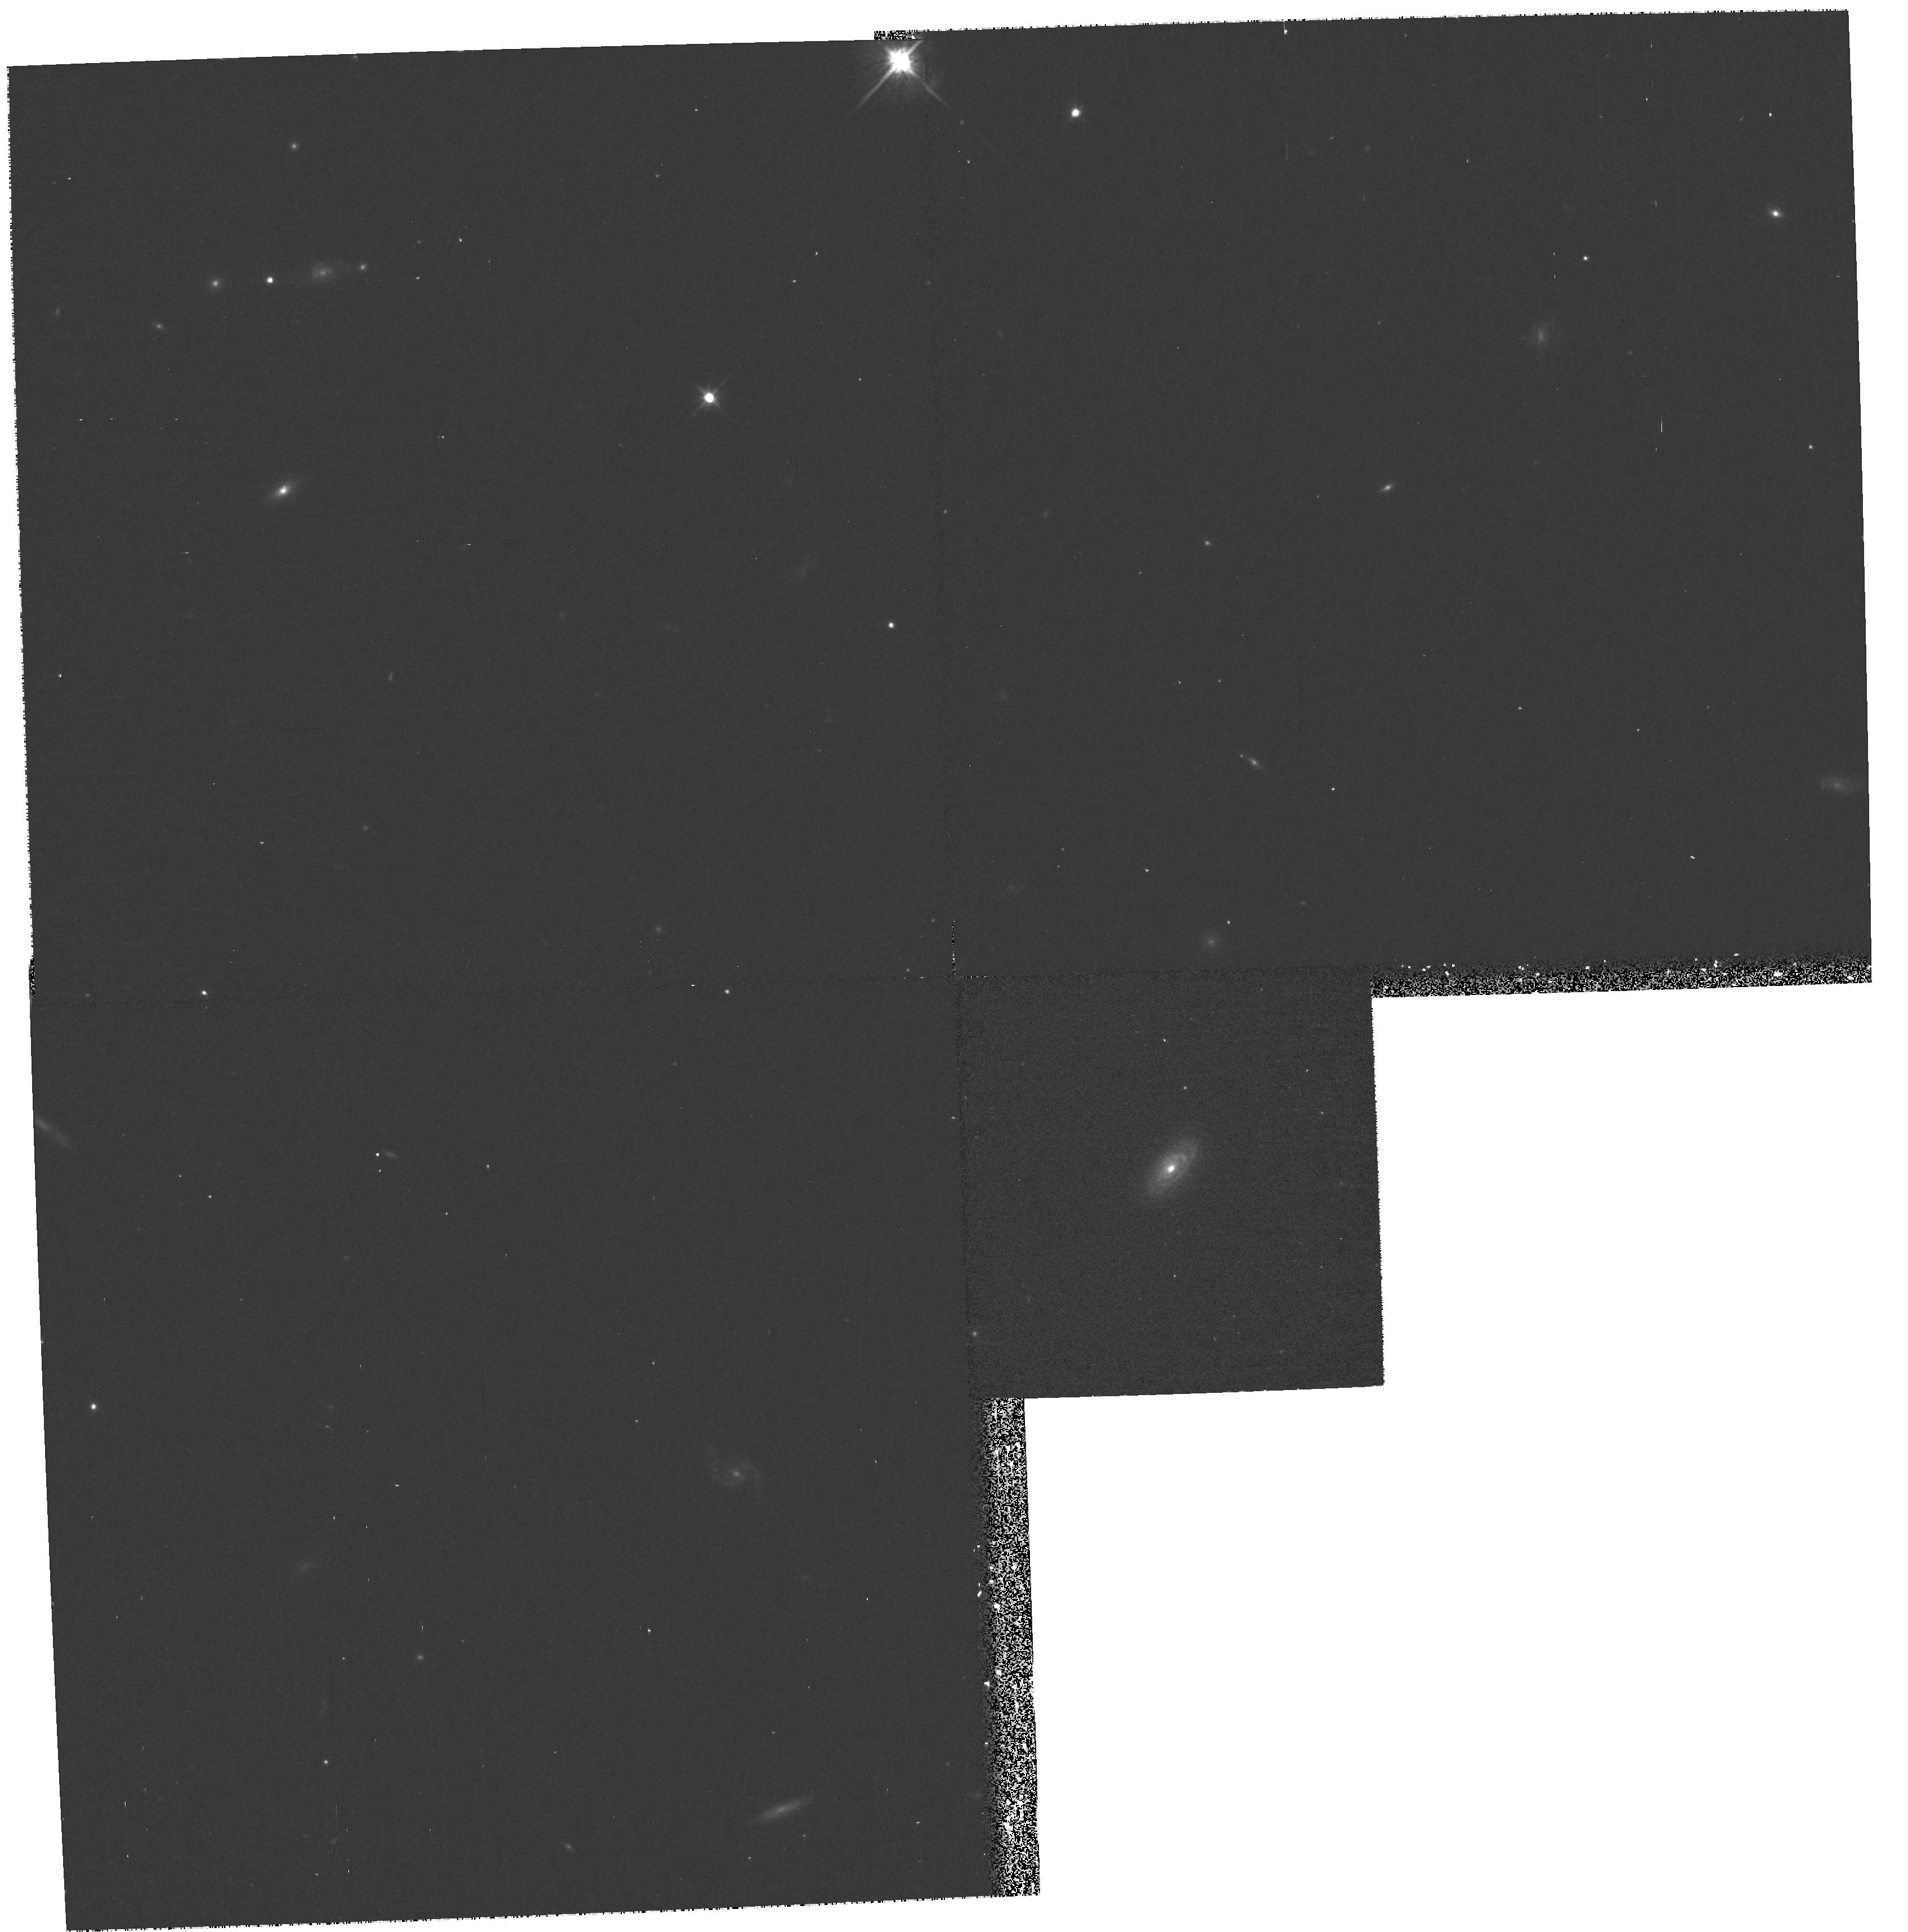
Target: 2MASS000810+1354. Instrument: WFPC2/PC. Filter: F814W. Exposure: 13 min. Observation ID: hst_9057_02_wfpc2_pc_f814w_u6d402

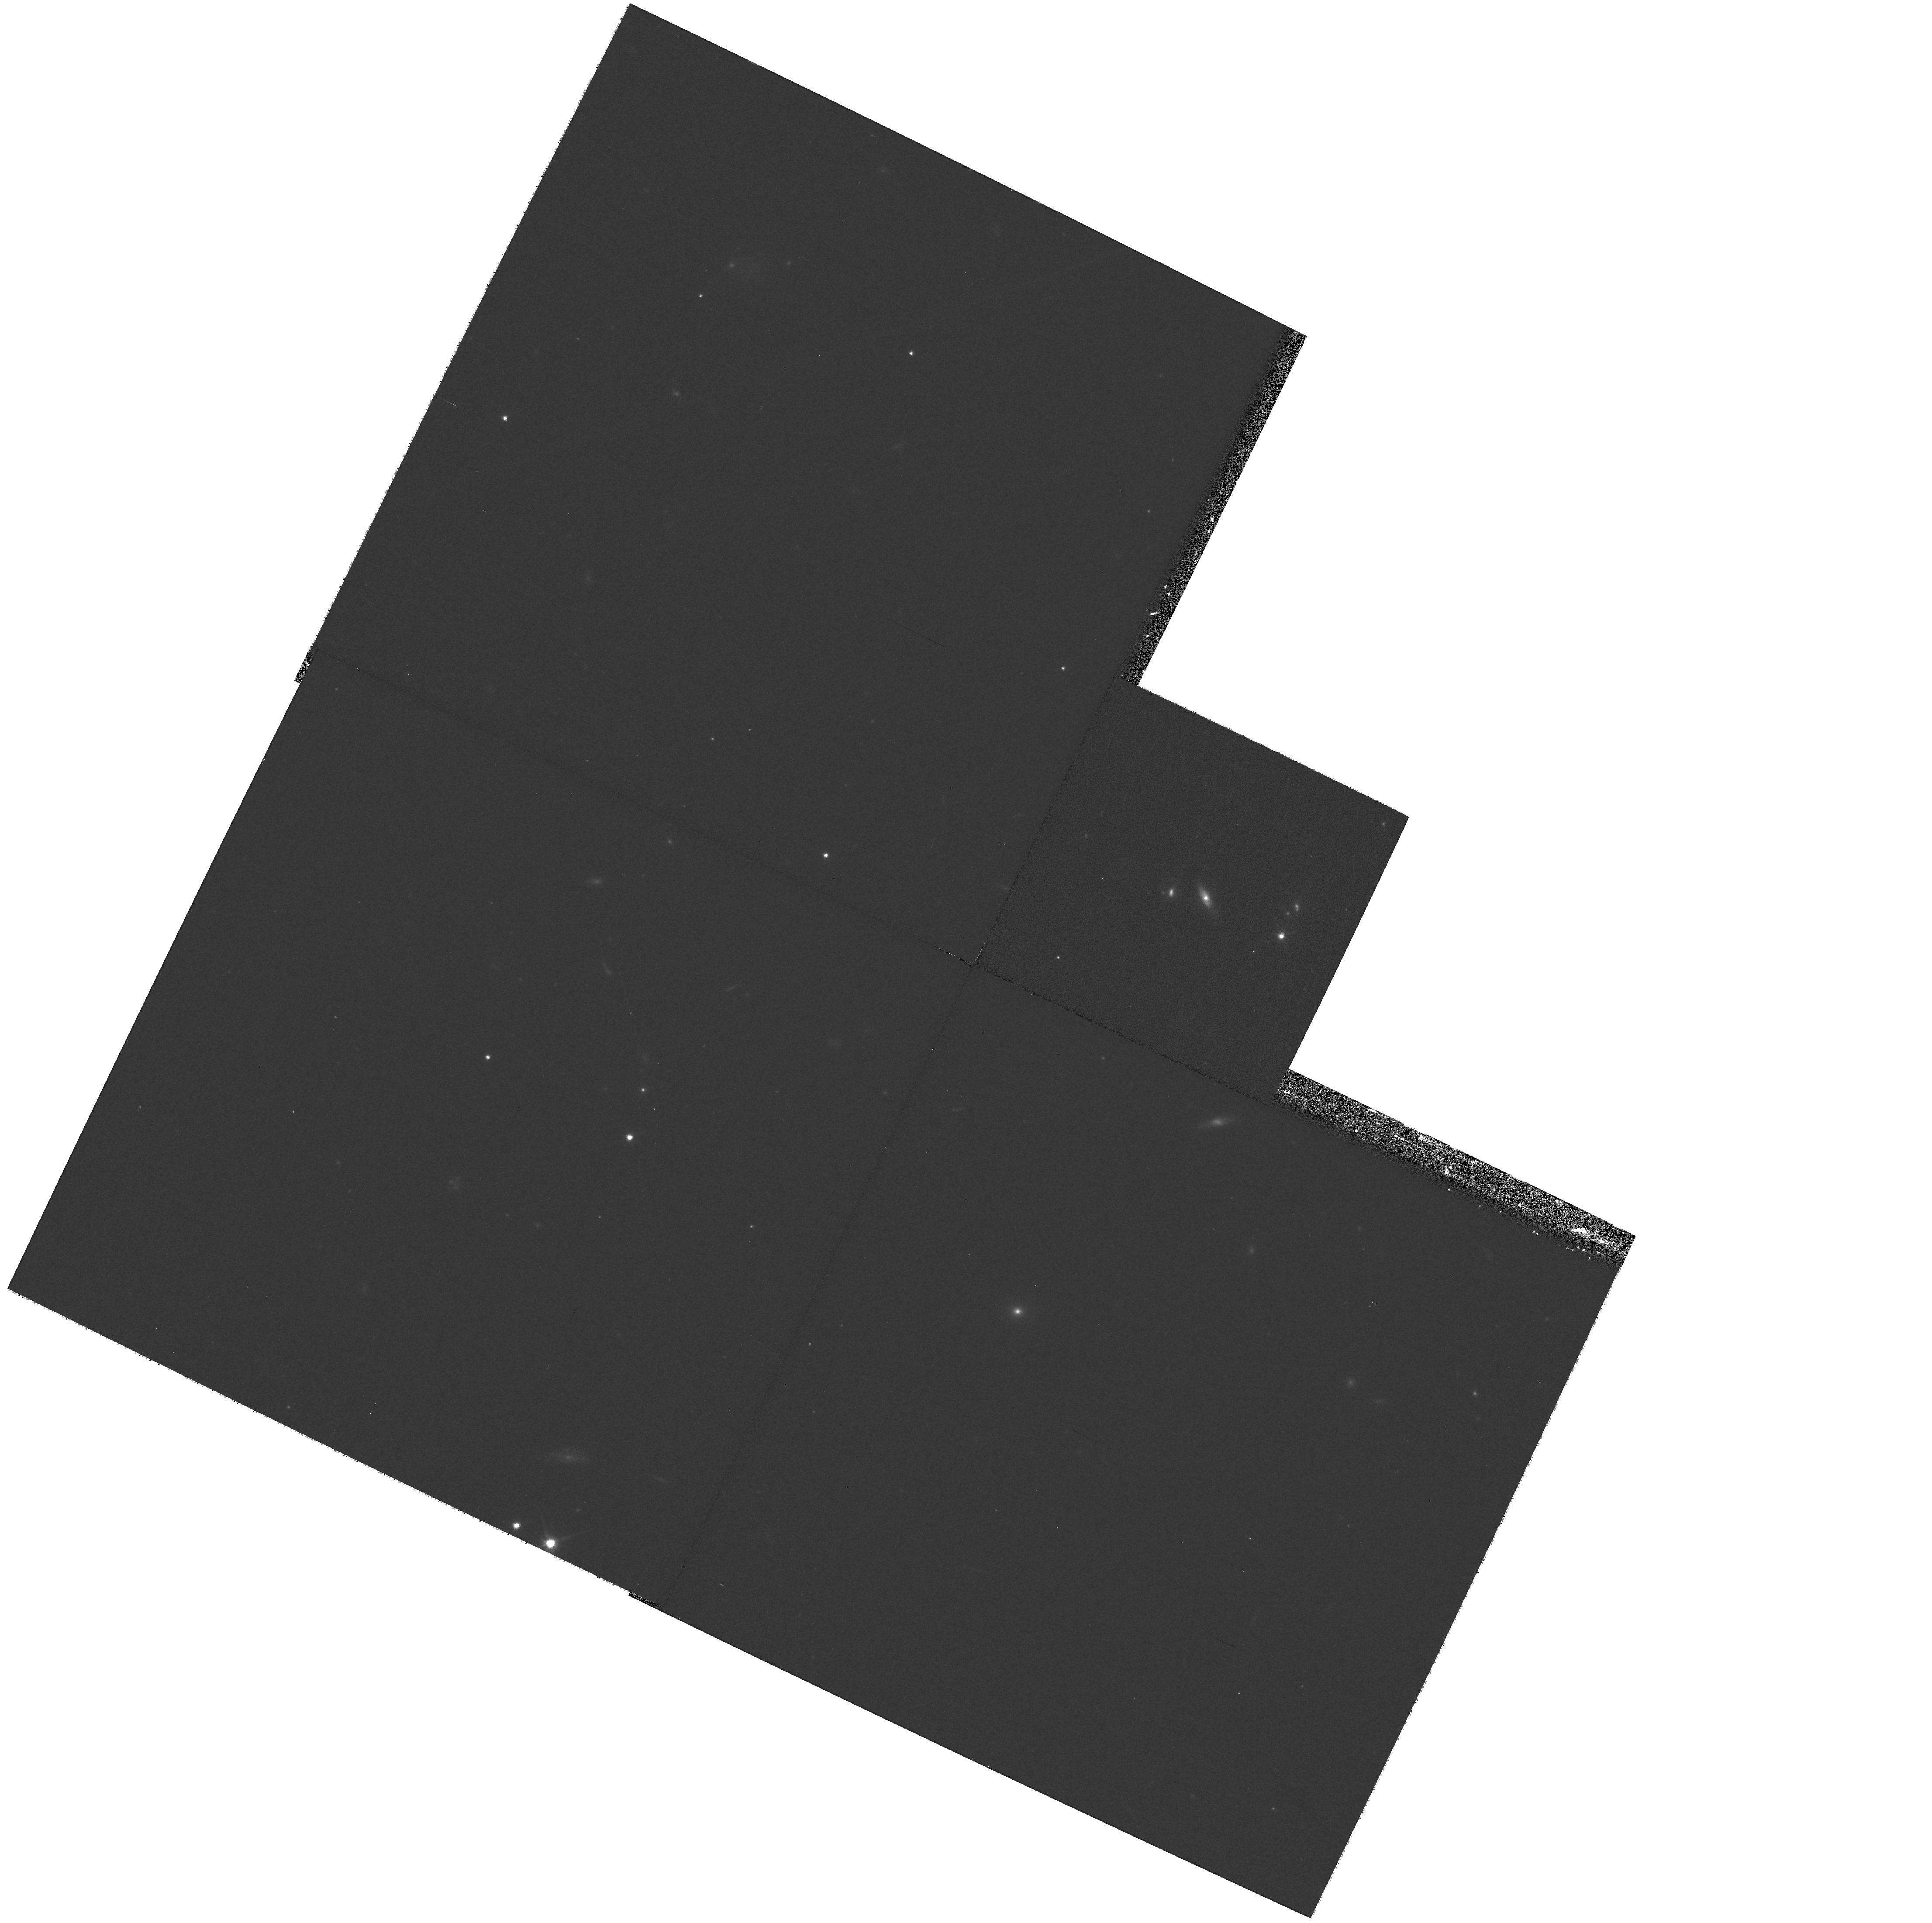
Target: 2MASS092049+1903. Instrument: WFPC2/PC. Filter: F814W. Exposure: 13 min. Observation ID: hst_9057_16_wfpc2_pc_f814w_u6d416

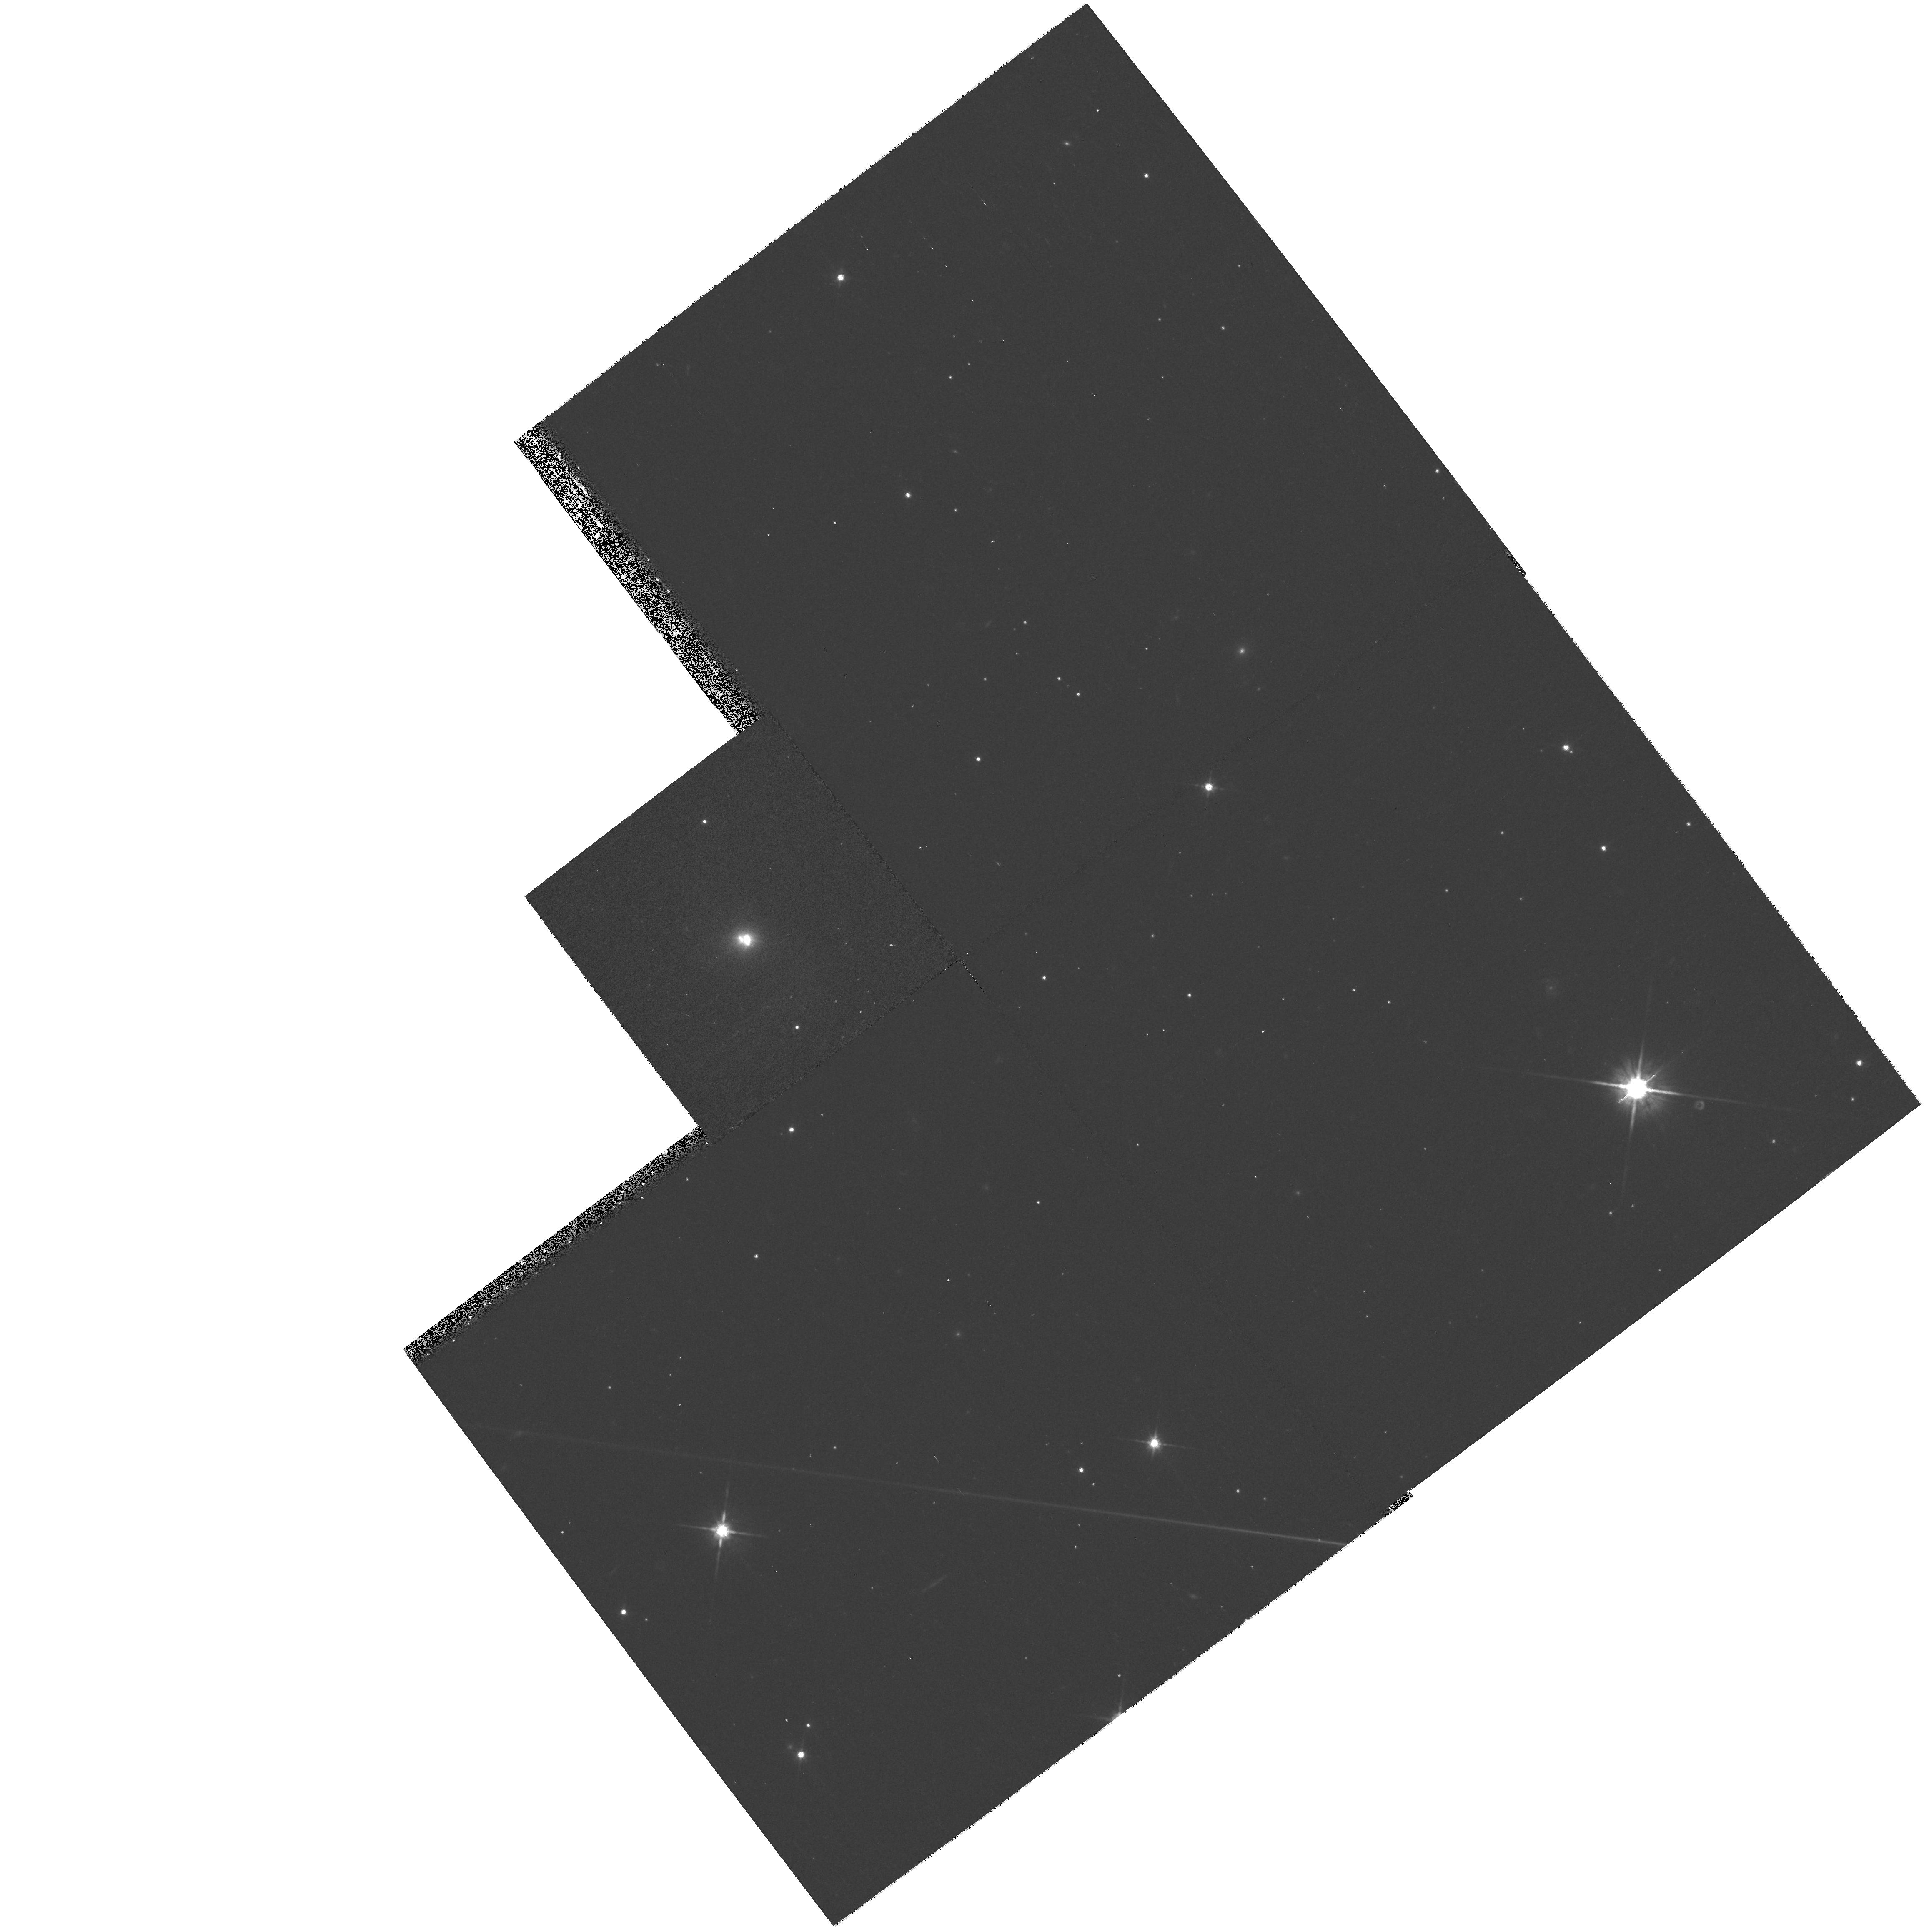
Target: 2MASS165939+1834. Instrument: WFPC2/PC. Filter: F814W. Exposure: 13 min. Observation ID: hst_9057_39_wfpc2_pc_f814w_u6d439

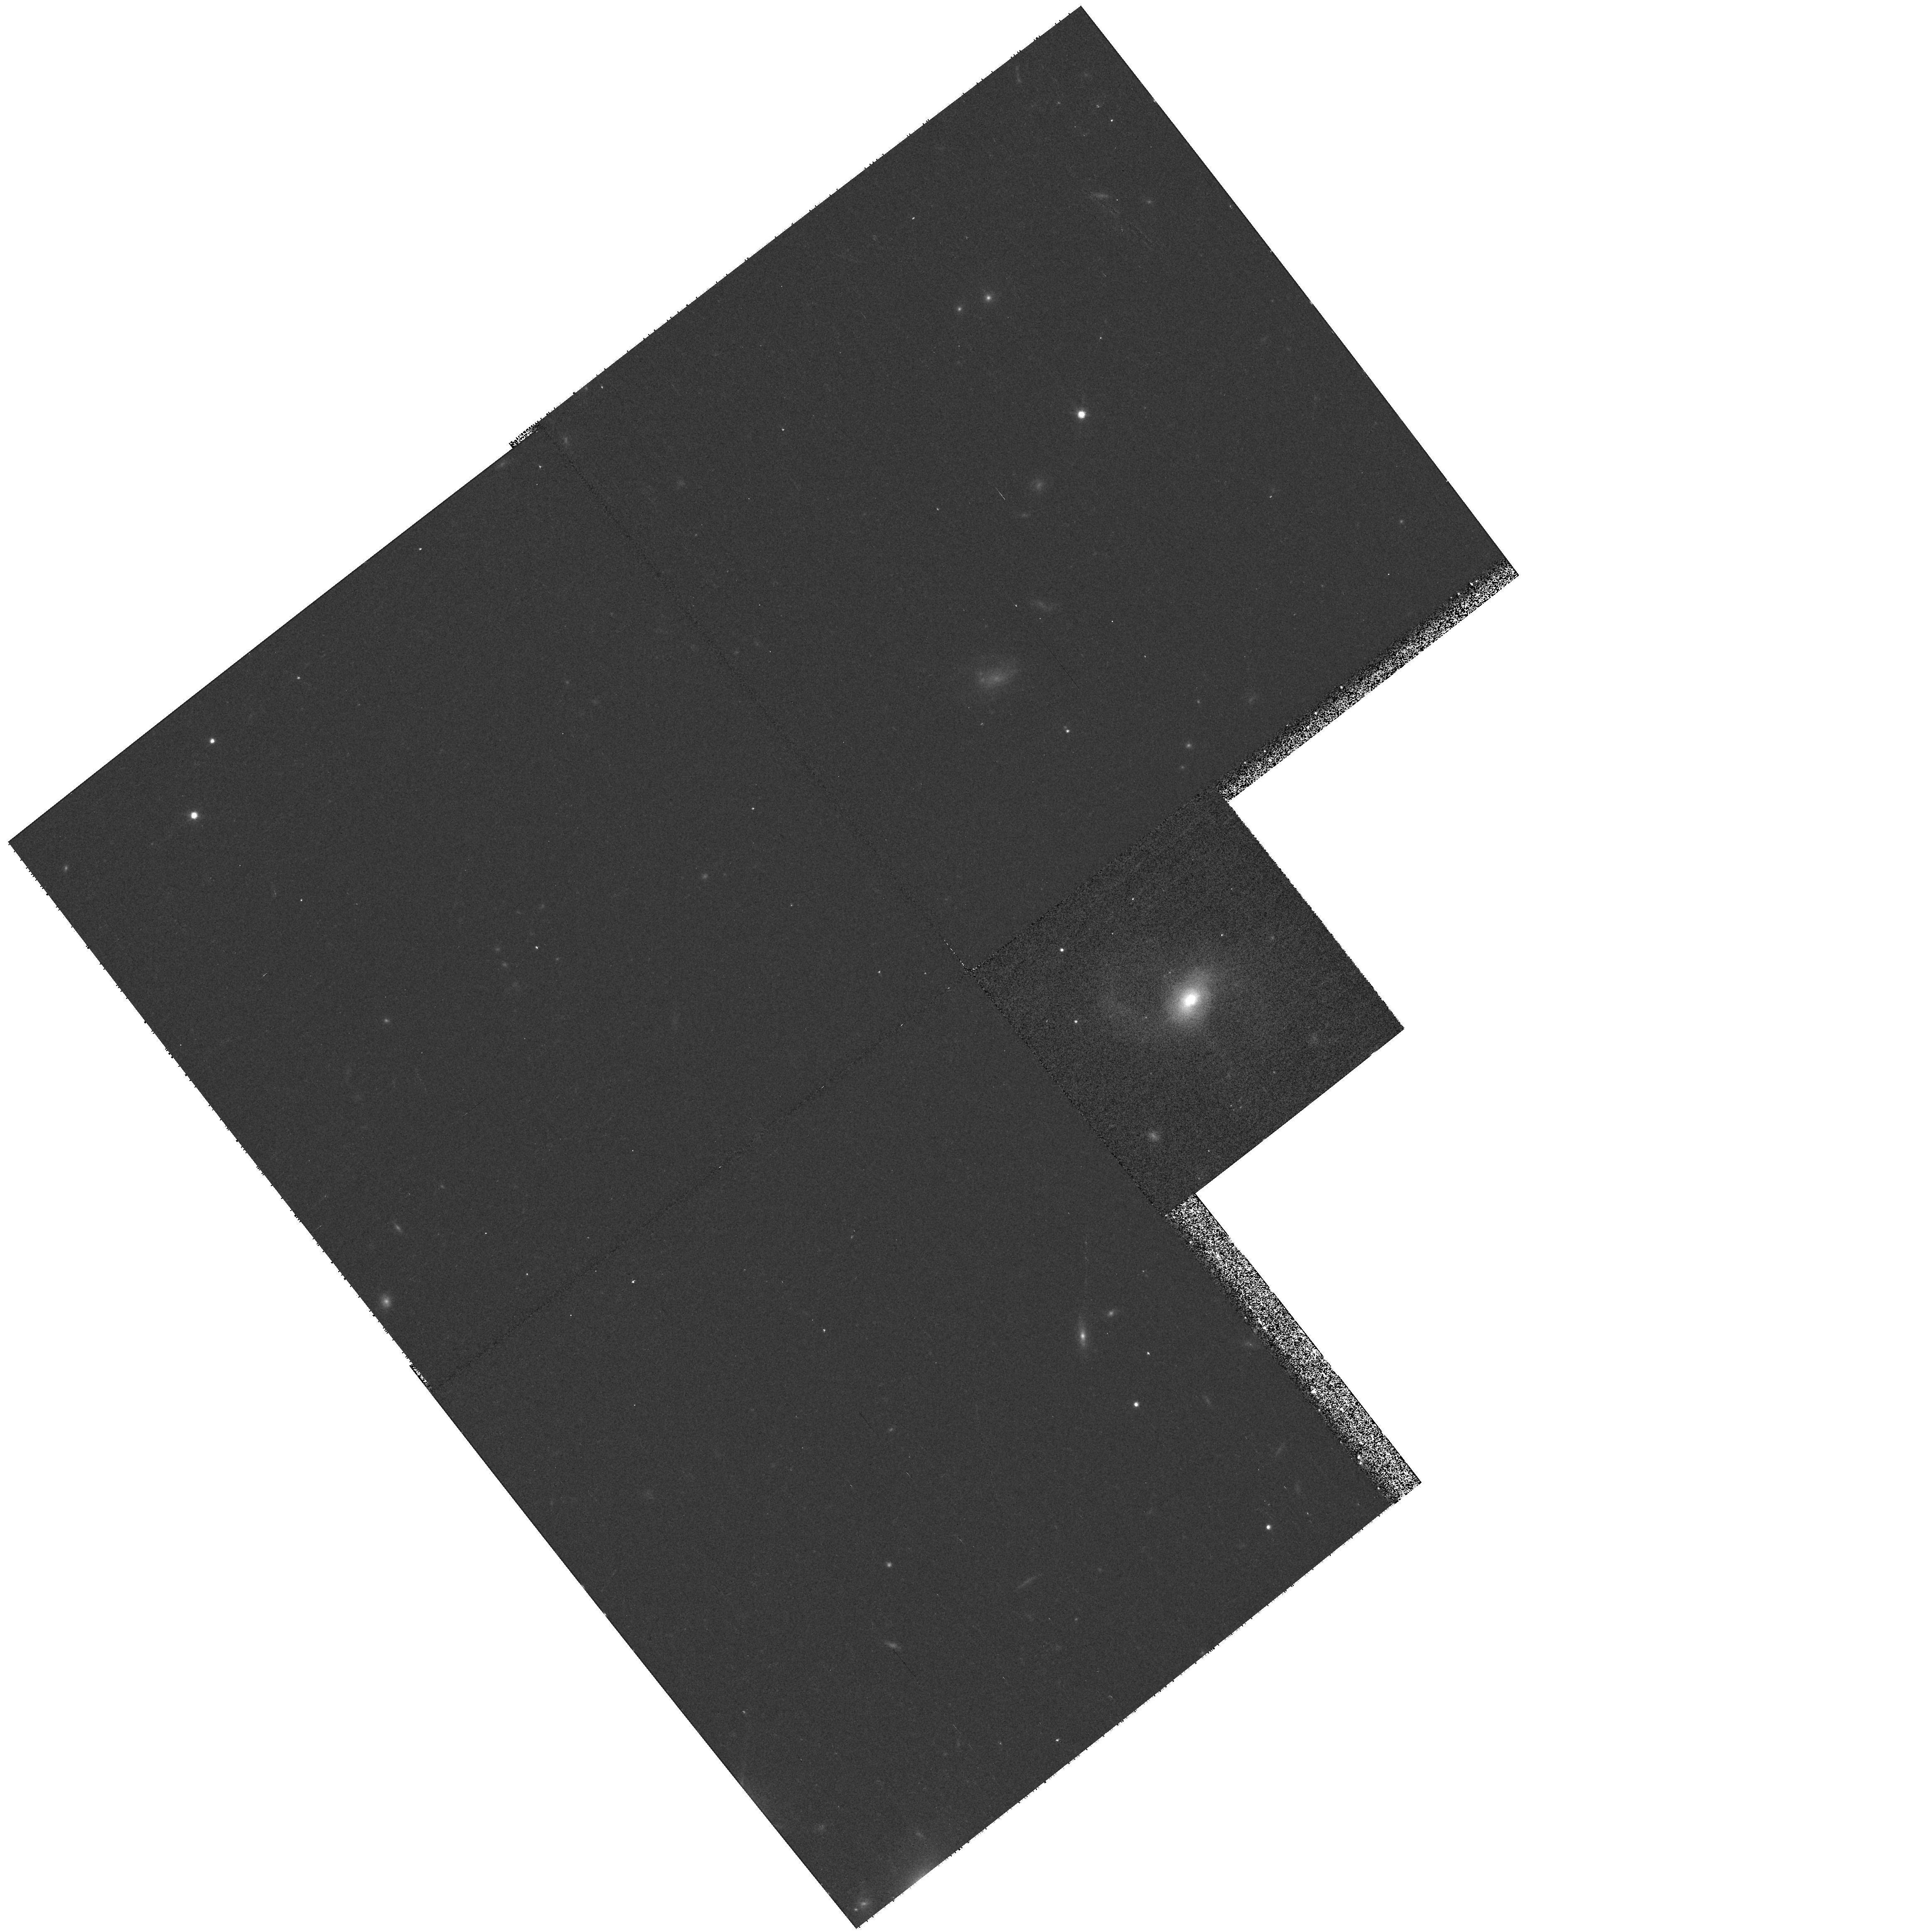
Target: 2MASS022150+1327. Instrument: WFPC2/PC. Filter: F814W. Exposure: 13 min. Observation ID: hst_9057_10_wfpc2_pc_f814w_u6d410

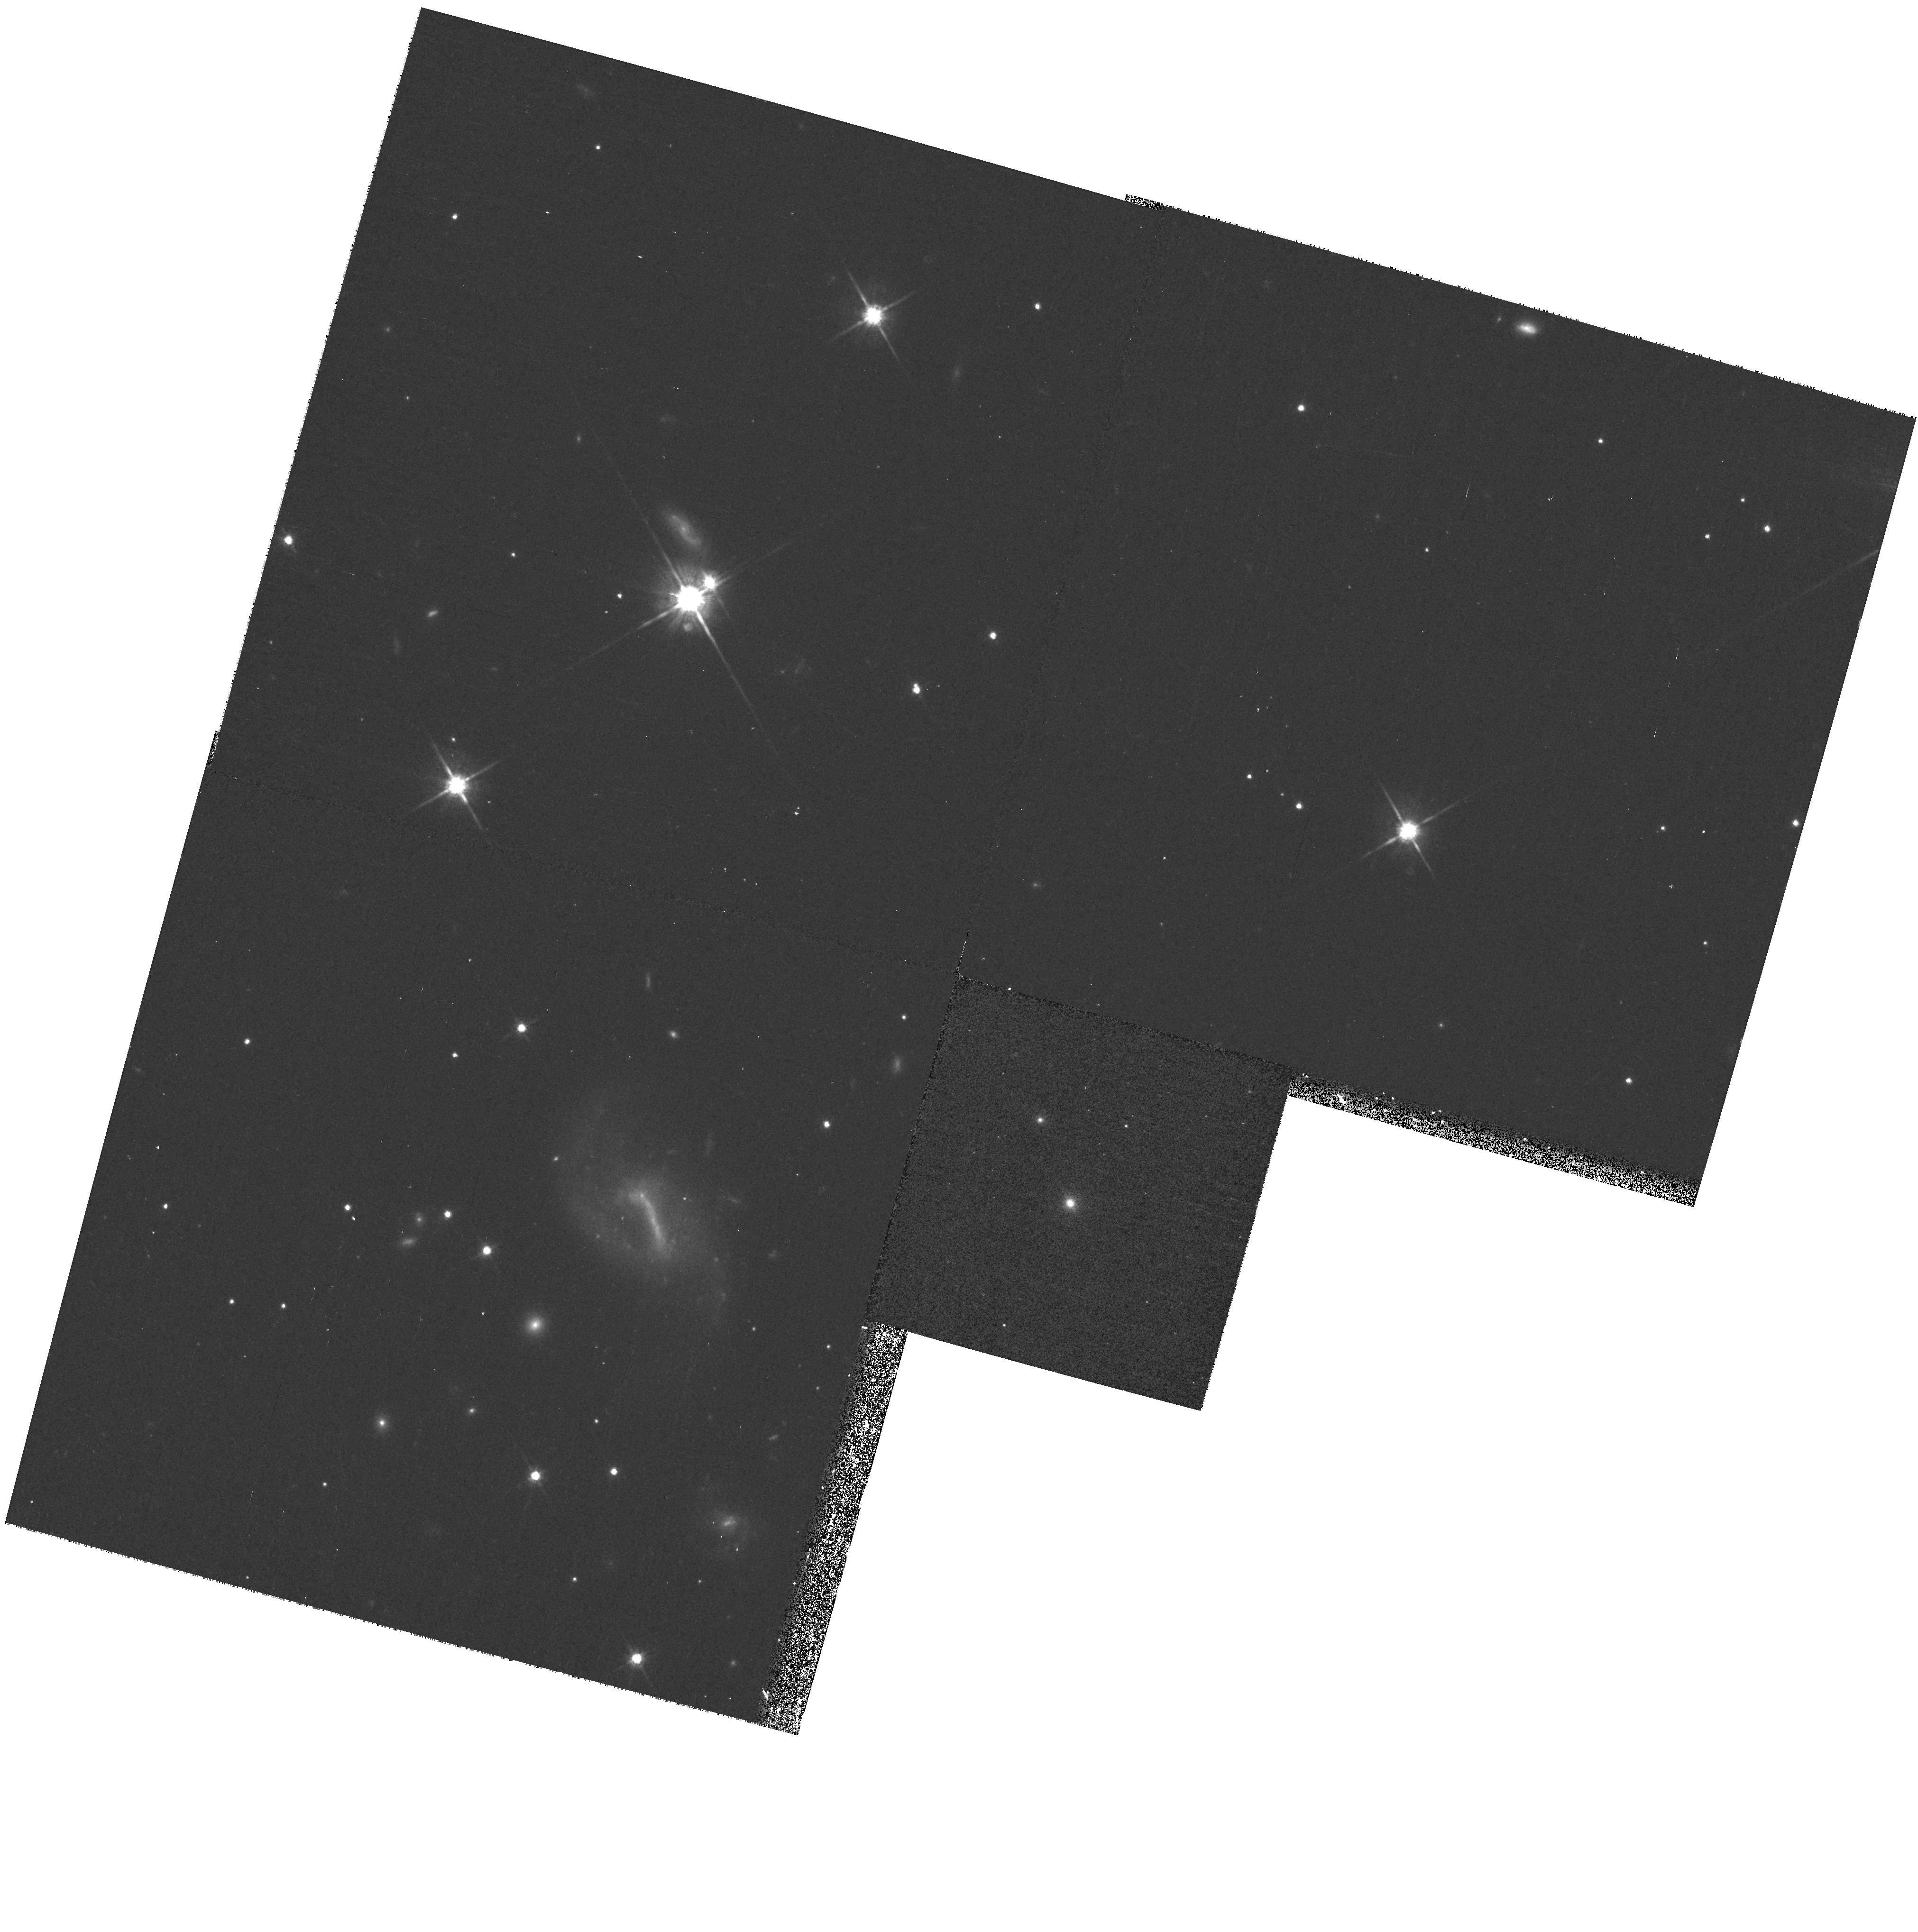
Target: 2MASS222202+1952. Instrument: WFPC2/PC. Filter: F814W. Exposure: 13 min. Observation ID: hst_9057_44_wfpc2_pc_f814w_u6d444

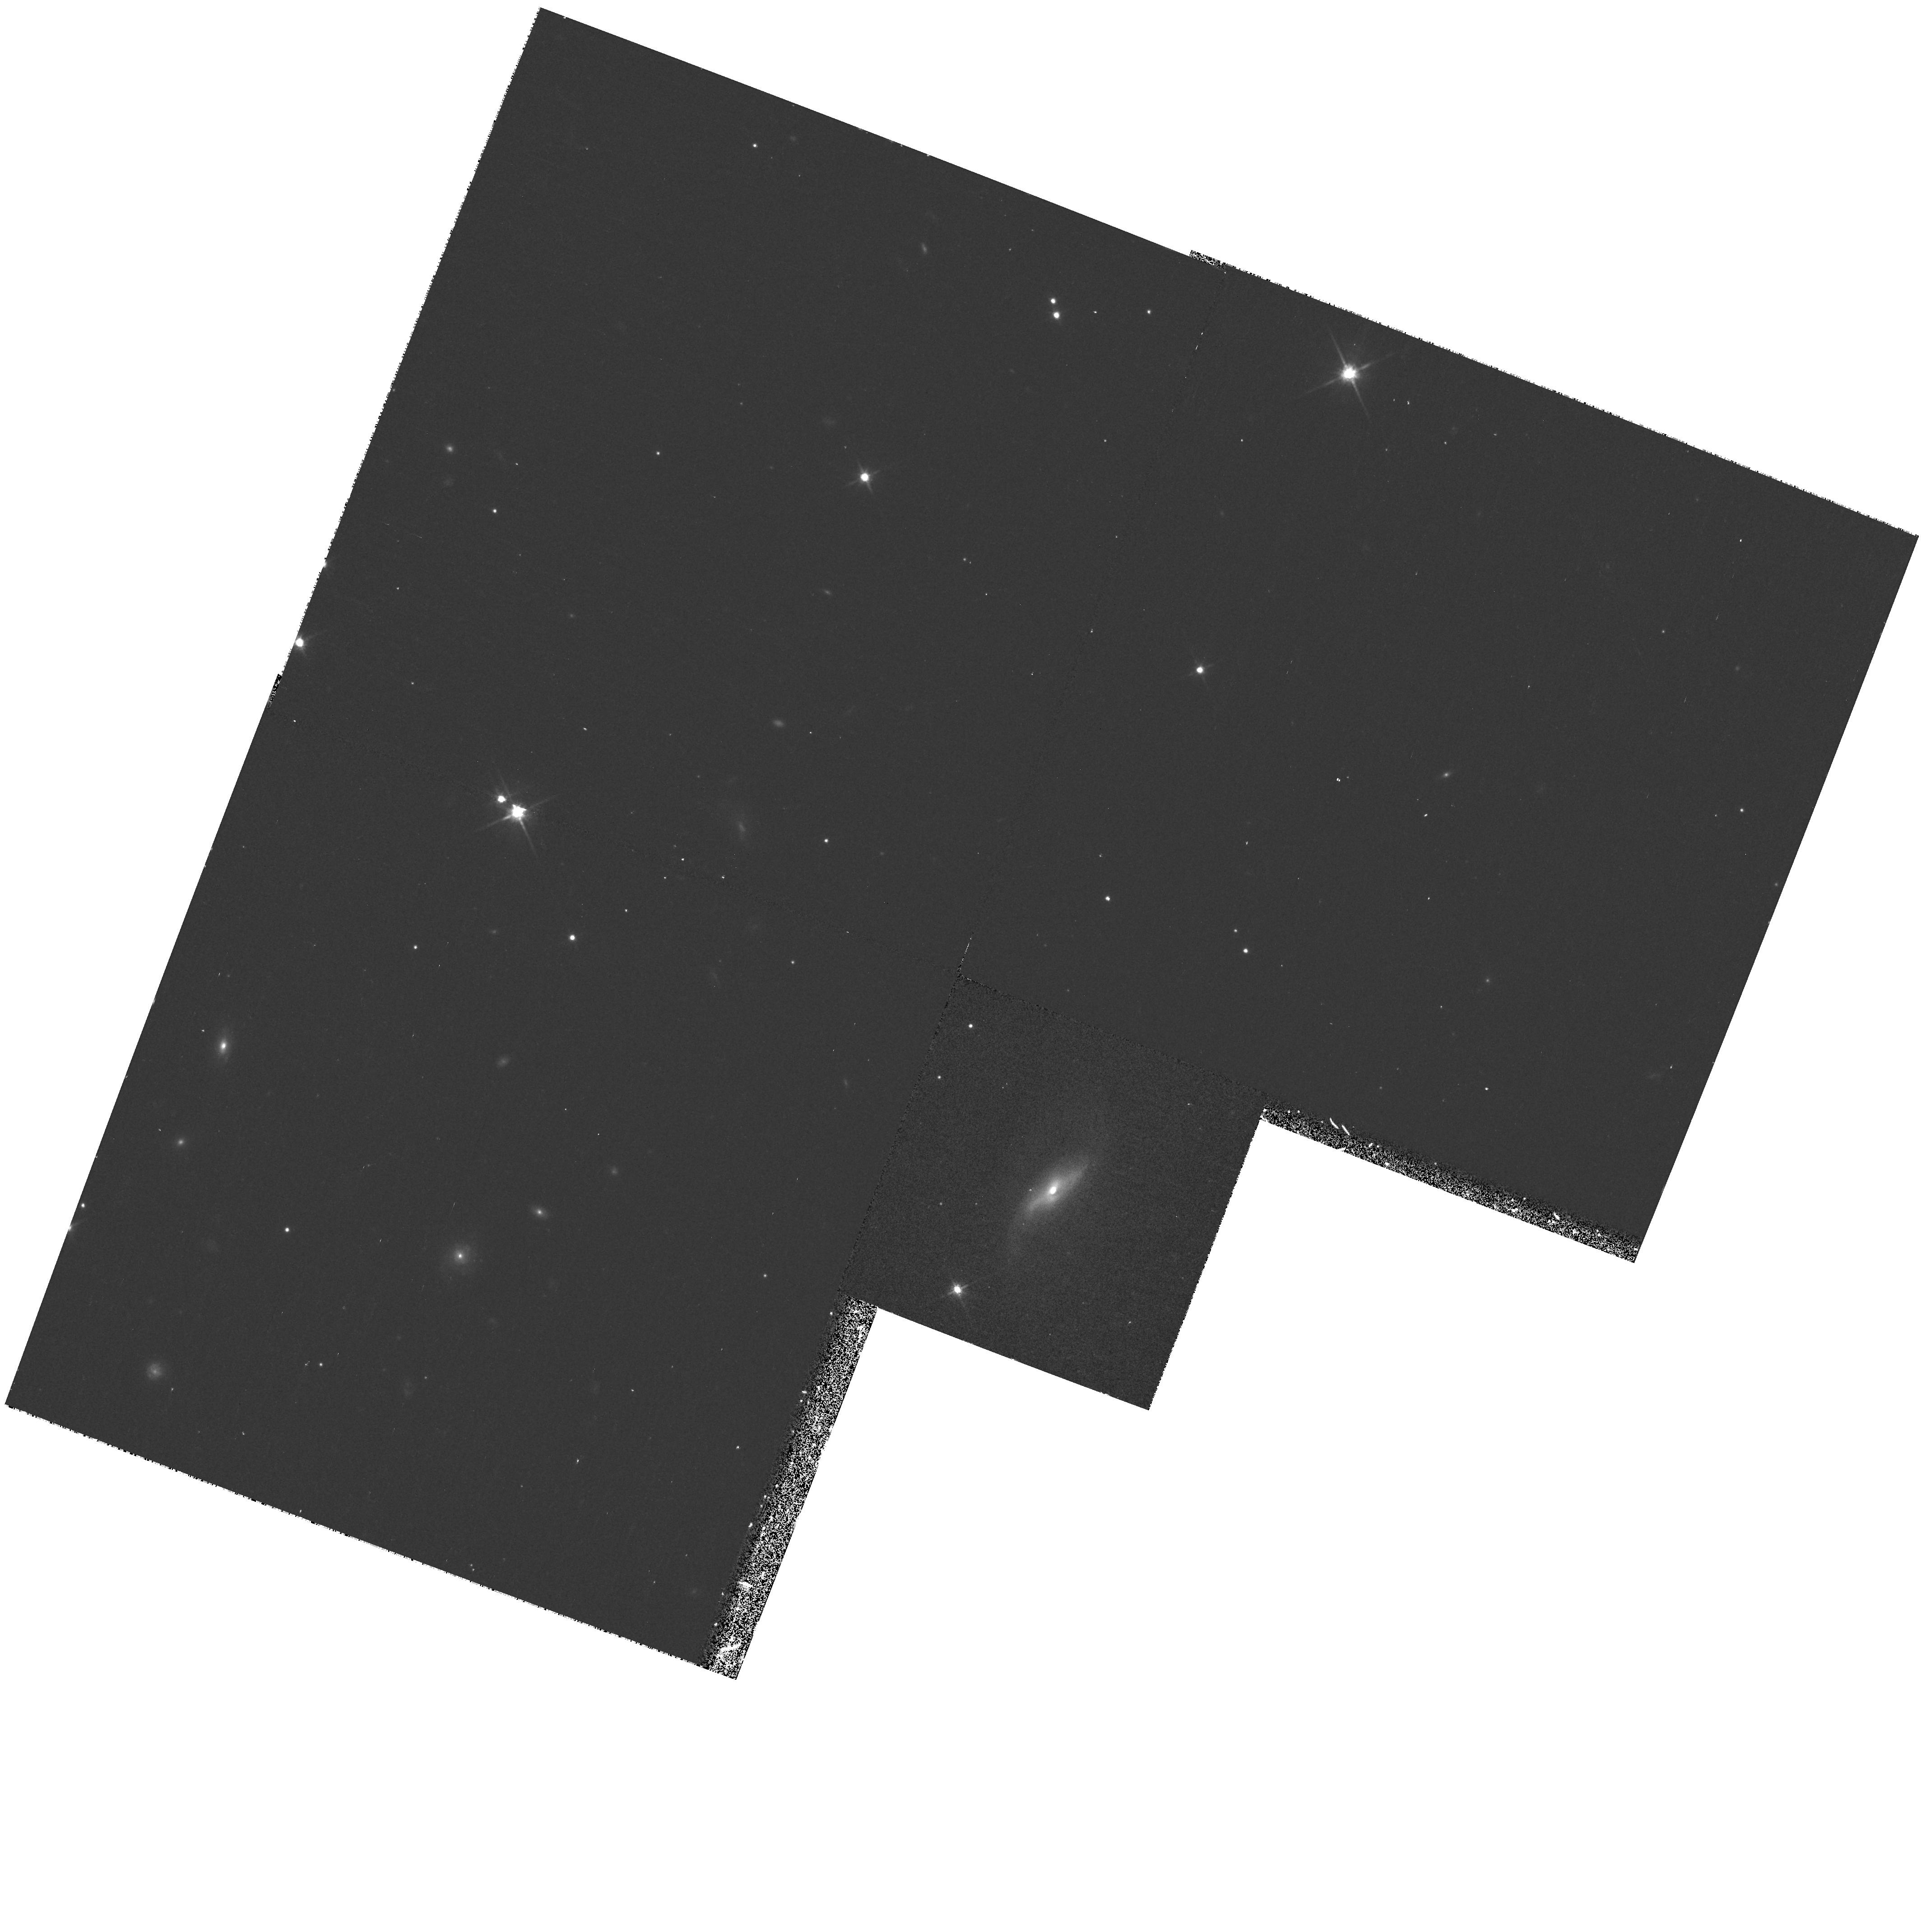
Target: 2MASS222554+1958. Instrument: WFPC2/PC. Filter: F814W. Exposure: 13 min. Observation ID: hst_9057_46_wfpc2_pc_f814w_u6d446

Host Galaxies of Obscured QSOs Identified by 2MASS (PI: Hines, Dean C.)

We propose a WFPC2 snapshot survey of red QSOs discovered in The Two Micron All Sky Survey (2MASS) to investigate the detailed properties of their host galaxies. This large, possibly dominant, population of QSOs in the local universe has been previously overlooked because reddening by (intrinsic) obscuration along our line of sight causes their colors to be too red for identification by traditional "UV-excess" techniques. Their near-IR colors are similar to PG- type (UV-excess) QSOs, but it is far from certain whether they are indeed from the same parent population or represent a completely new class of QSO. Hints from our polarimetry survey suggest that they may simply be highly inclined PG-type QSOs. Alternatively, they may represent objects with high dust cover from an interaction similar to that seen in the Ultra- and Hyperluminous Infrared Galaxies (ULIRGs & HIGs). Regardless, the strong attenuation of the nuclear UV/optical light affords us with the unique opportunity to investigate the optical properties of QSO host galaxies without the pitfalls encountered while observing QSOs whose blinding nuclear emission often completely overwhelms the host galaxy, even in HST images. The snapshot images will form a comprehensive census, and strong legacy database, of the 2MASS QSO host galaxies that can be compared directly with previous HST imaging studies of PG-type QSOs, ULIRGs and HIGs.